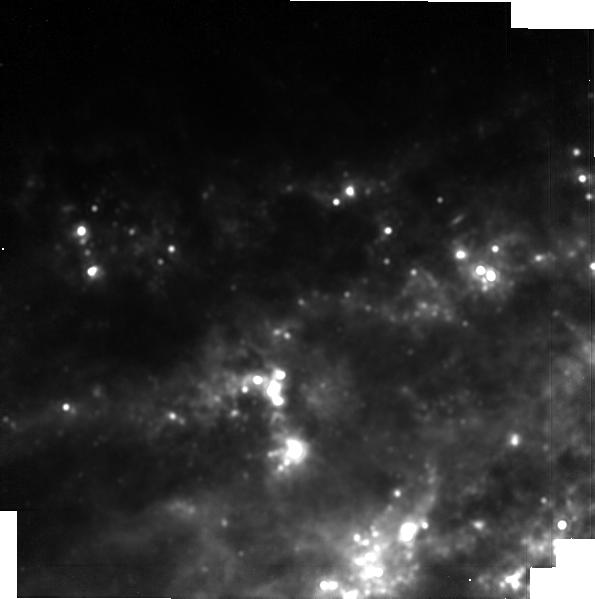
Target: SN2023dbc
Instrument: MIRI
Filter: F1500W
Exposure: 14 min
Observation ID: jw09264-o015_t001_miri_f1500w-brightsky

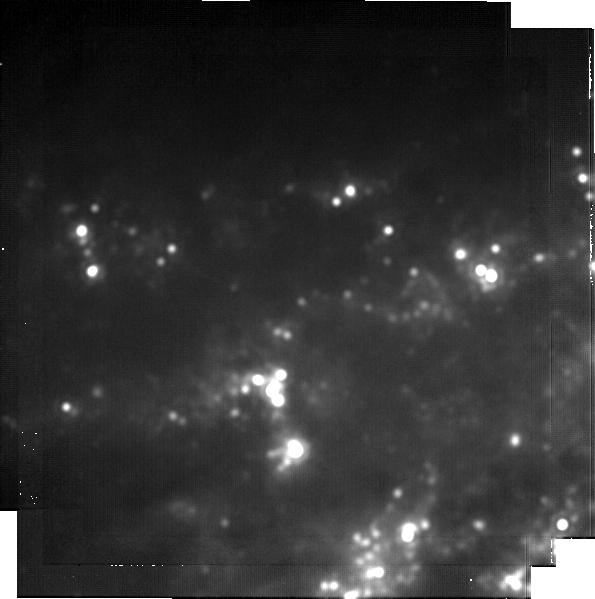
Target: SN2023dbc
Instrument: MIRI
Filter: F2100W
Exposure: 28 min
Observation ID: jw09264-o015_t001_miri_f2100w-brightsky

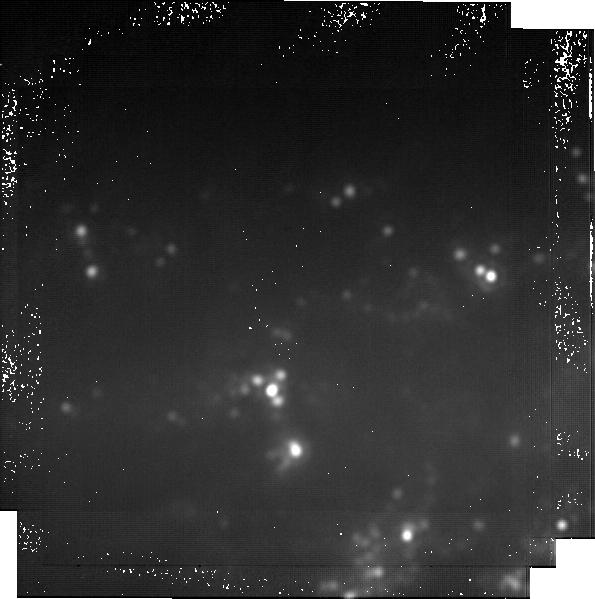
Target: SN2023dbc
Instrument: MIRI
Filter: F2550W
Exposure: 2.2 h
Observation ID: jw09264-o015_t001_miri_f2550w-brightsky

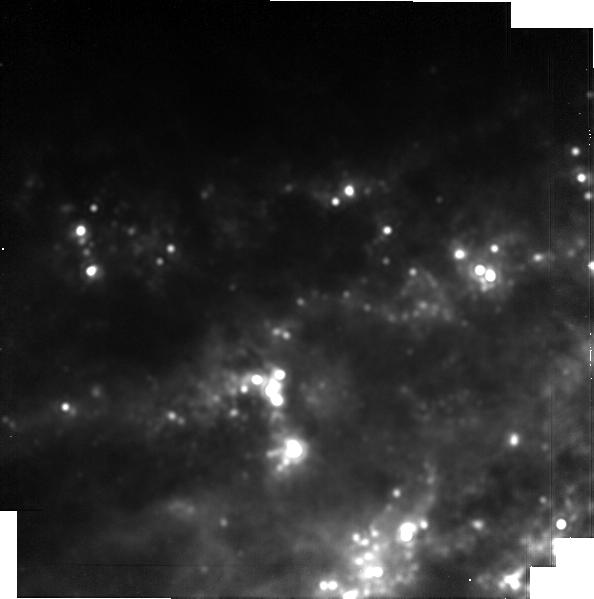
Target: SN2023dbc
Instrument: MIRI
Filter: F1800W
Exposure: 14 min
Observation ID: jw09264-o015_t001_miri_f1800w-brightsky

Unraveling cosmic dust origins: JWST revelations from legacy observations of SN 2023dbc (PI: Shahbandeh, Melissa)

During JWST Cycle 1, a "once-in-a-decade" event transpired -- SN 2023dbc, a Type Ic supernova, exploded in M108 at only ~10 Mpc. The proximity of this SN offers a unique opportunity to study the details of dust formation in the early Universe and to probe its total "dust budget." While asymptotic giant branch (AGB) stars have been considered to be the primary producers of dust in the local Universe, at high redshifts they are not expected to significantly contribute to the dust budget of the Universe. Stripped-envelope supernovae (SESNe) come from the death of the most massive, shorter-lived stars, and are therefore one of the earliest possible sources of cosmic dust in the Universe. No SESN has occurred close enough to monitor dust formation from early to late times, until now. Remarkably, JWST Cycle 1 observations of SN 2023dbc have revealed both the fundamental and first vibrational bands of CO and SiO (dust precursors), and scheduled Cycle 2 observations will trace their early evolution. Yet, to fully understand how dust is formed in SESNe, a longer time series of data is required. By analyzing the evolution of molecular bands at later epochs, as well as capturing the early formation of dust features, the exact conditions in the ejecta during the dust formation can be determined. Here we request 23.9 hr of JWST time to follow SN 2023dbc at three epochs from 600-1200 d past maximum. With these data, the molecular emissions will be used to measure the exact conditions for dust formation in the ejecta. The observations will also create a legacy data set that can be used to model dust formation and investigate the poorly-constrained ejecta composition of SESNe.